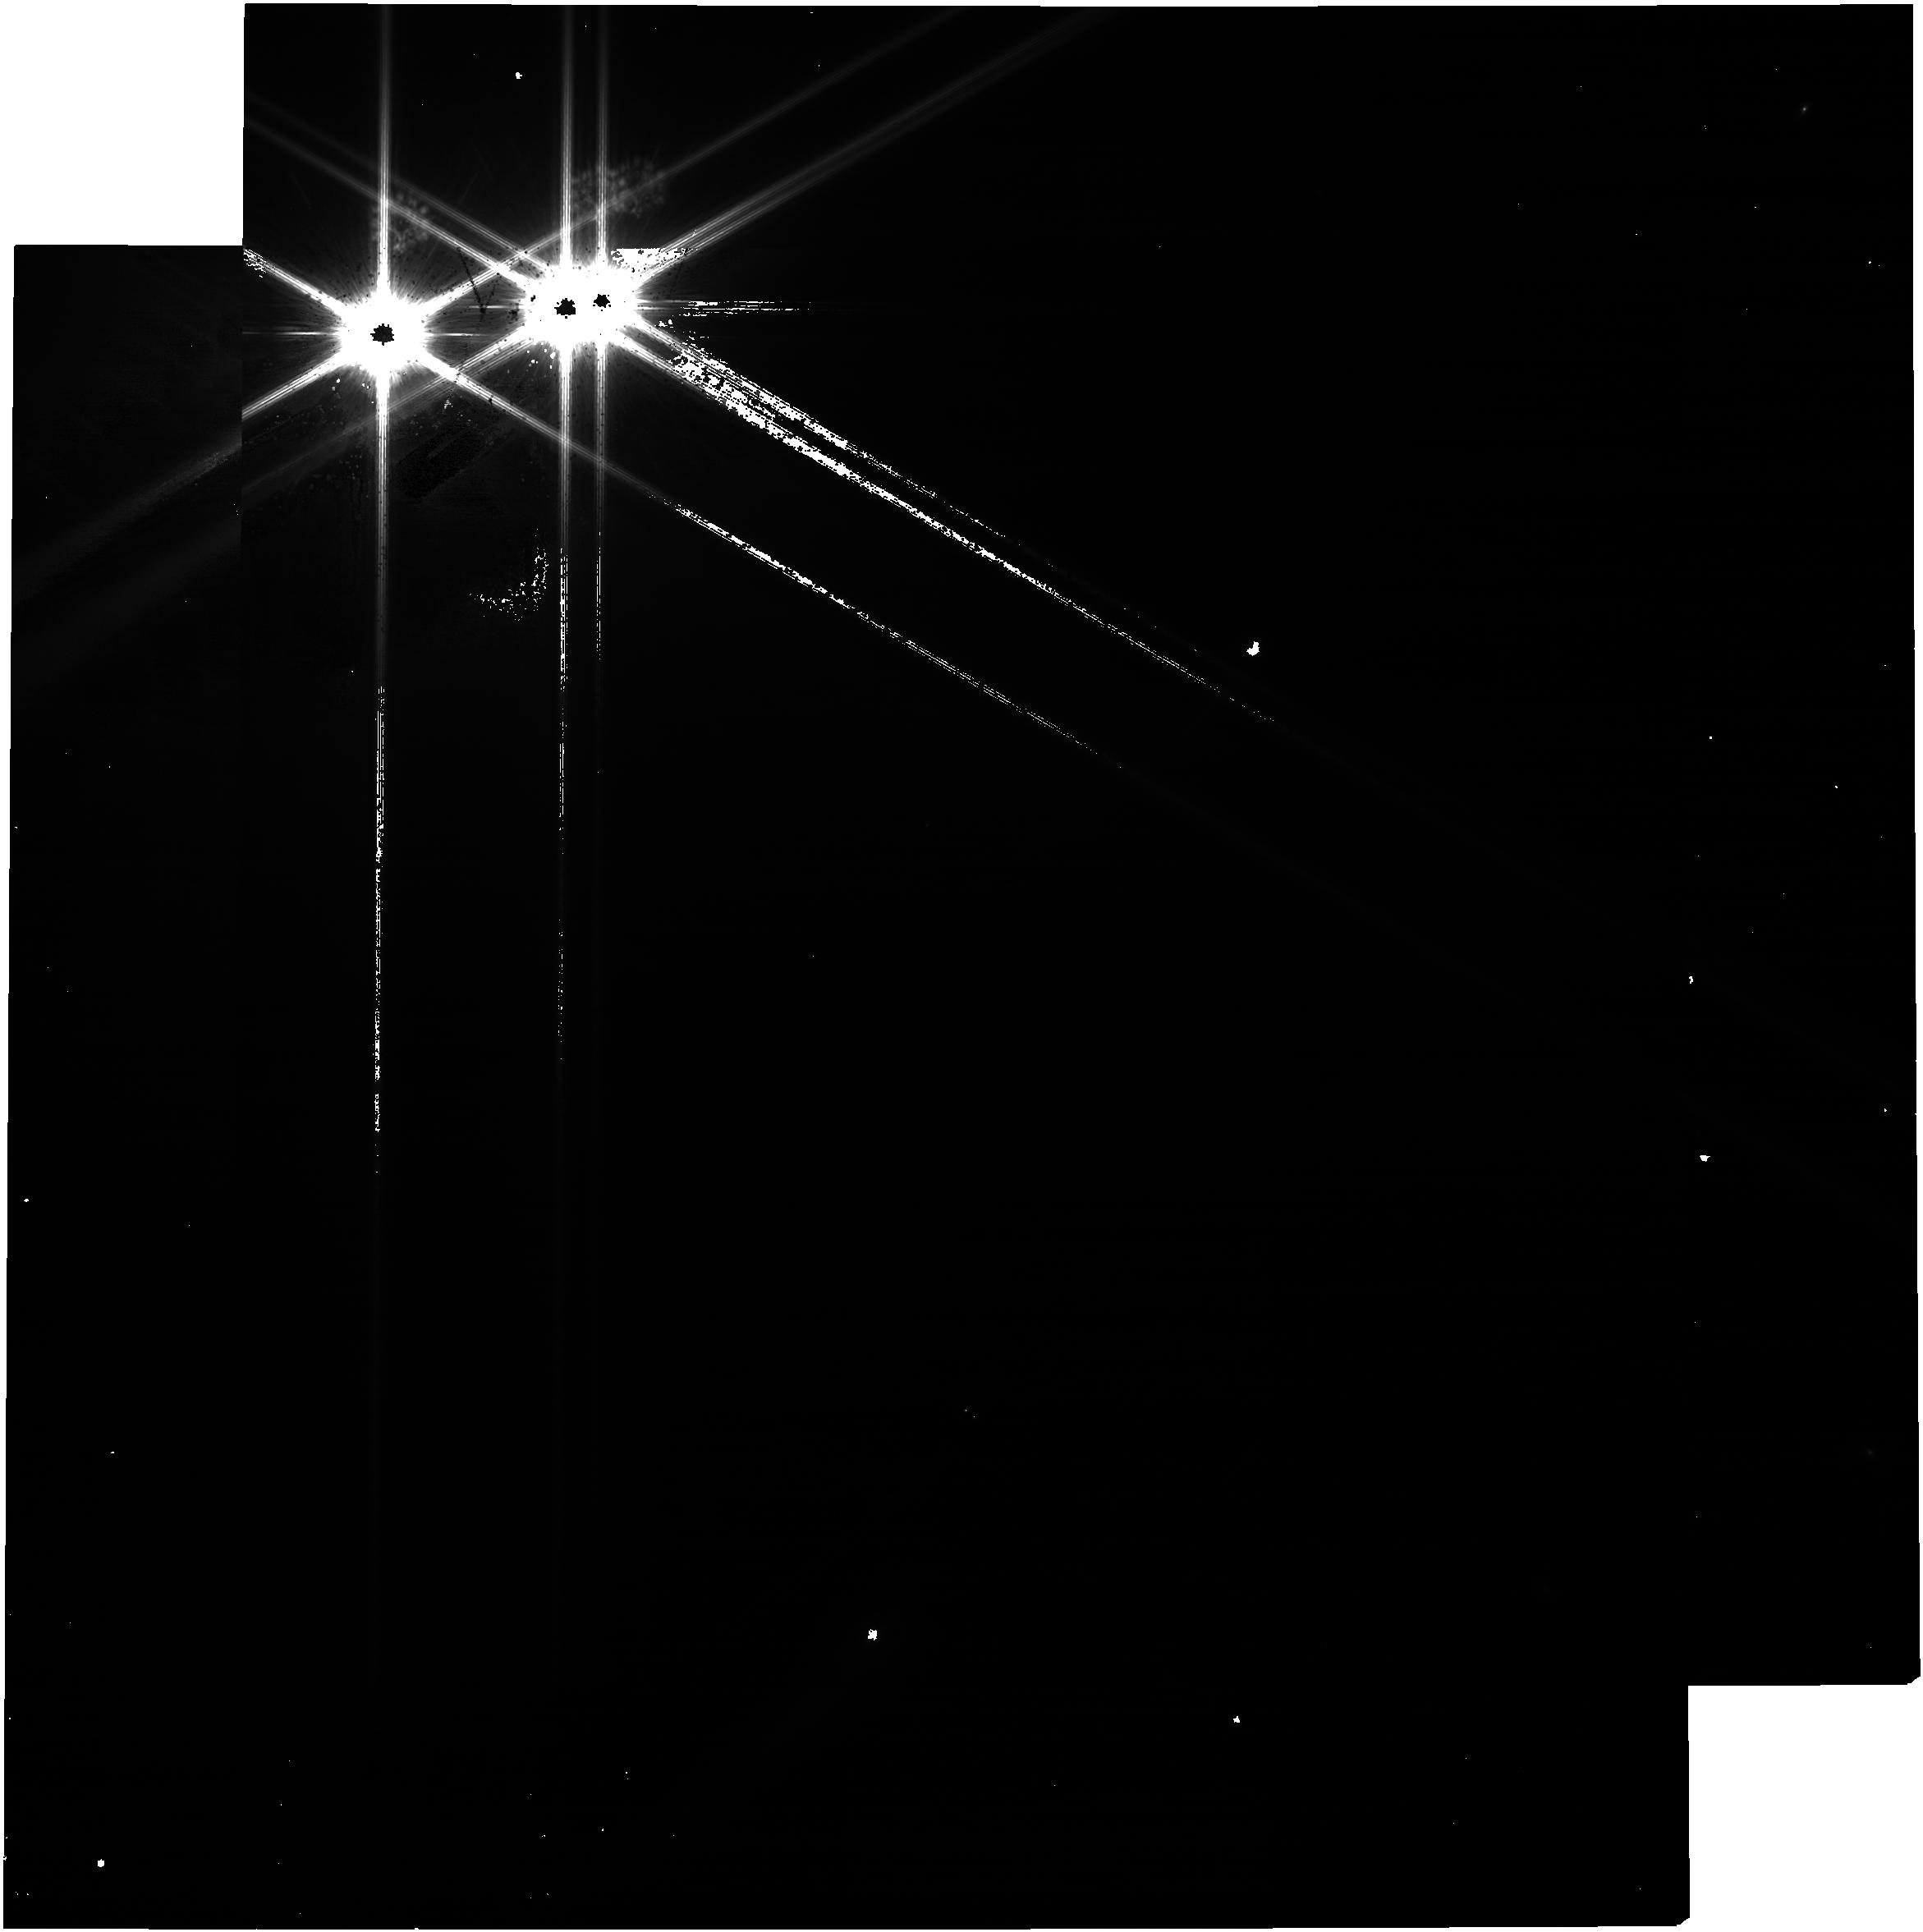
Target: WISEA-J030148.40-163532.7
Instrument: NIRCAM
Filter: F115W
Exposure: 4 min
Observation ID: jw02512-o020_t019_nircam_clear-f115w

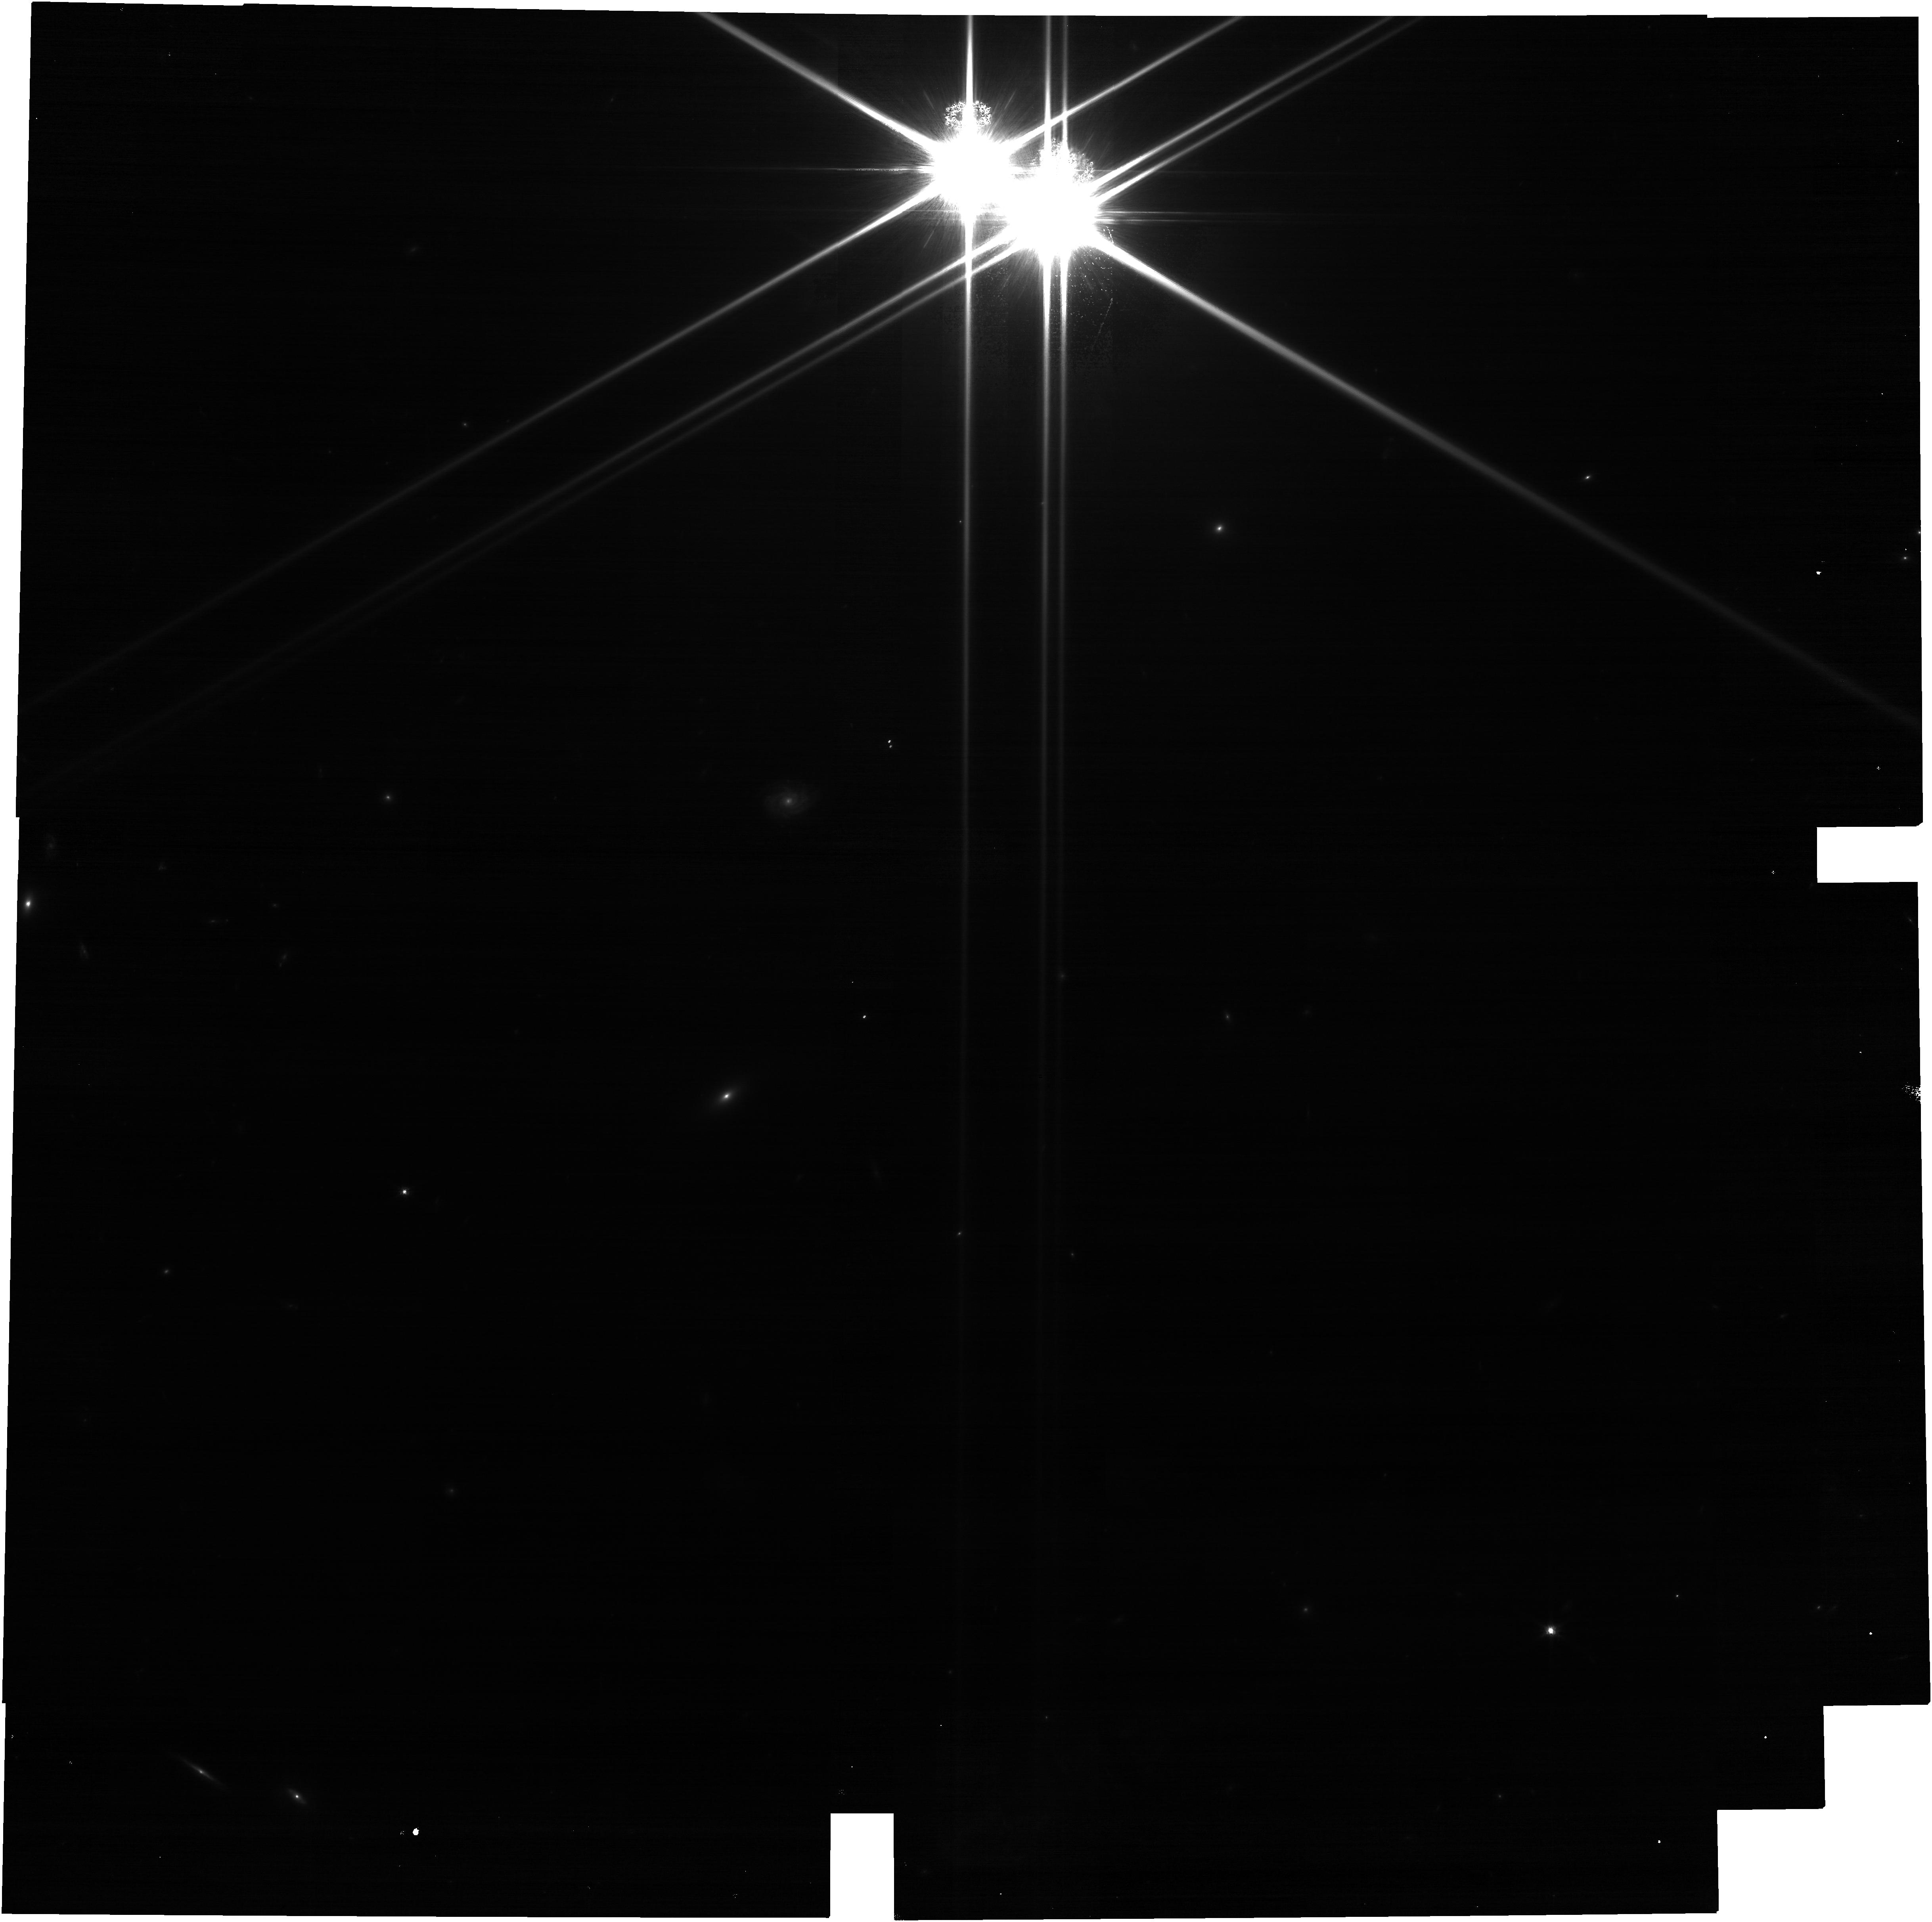
Target: 455-TA-REF
Instrument: NIRCAM
Filter: F115W
Exposure: 7 min
Observation ID: jw02512-o922_t018_nircam_clear-f115w

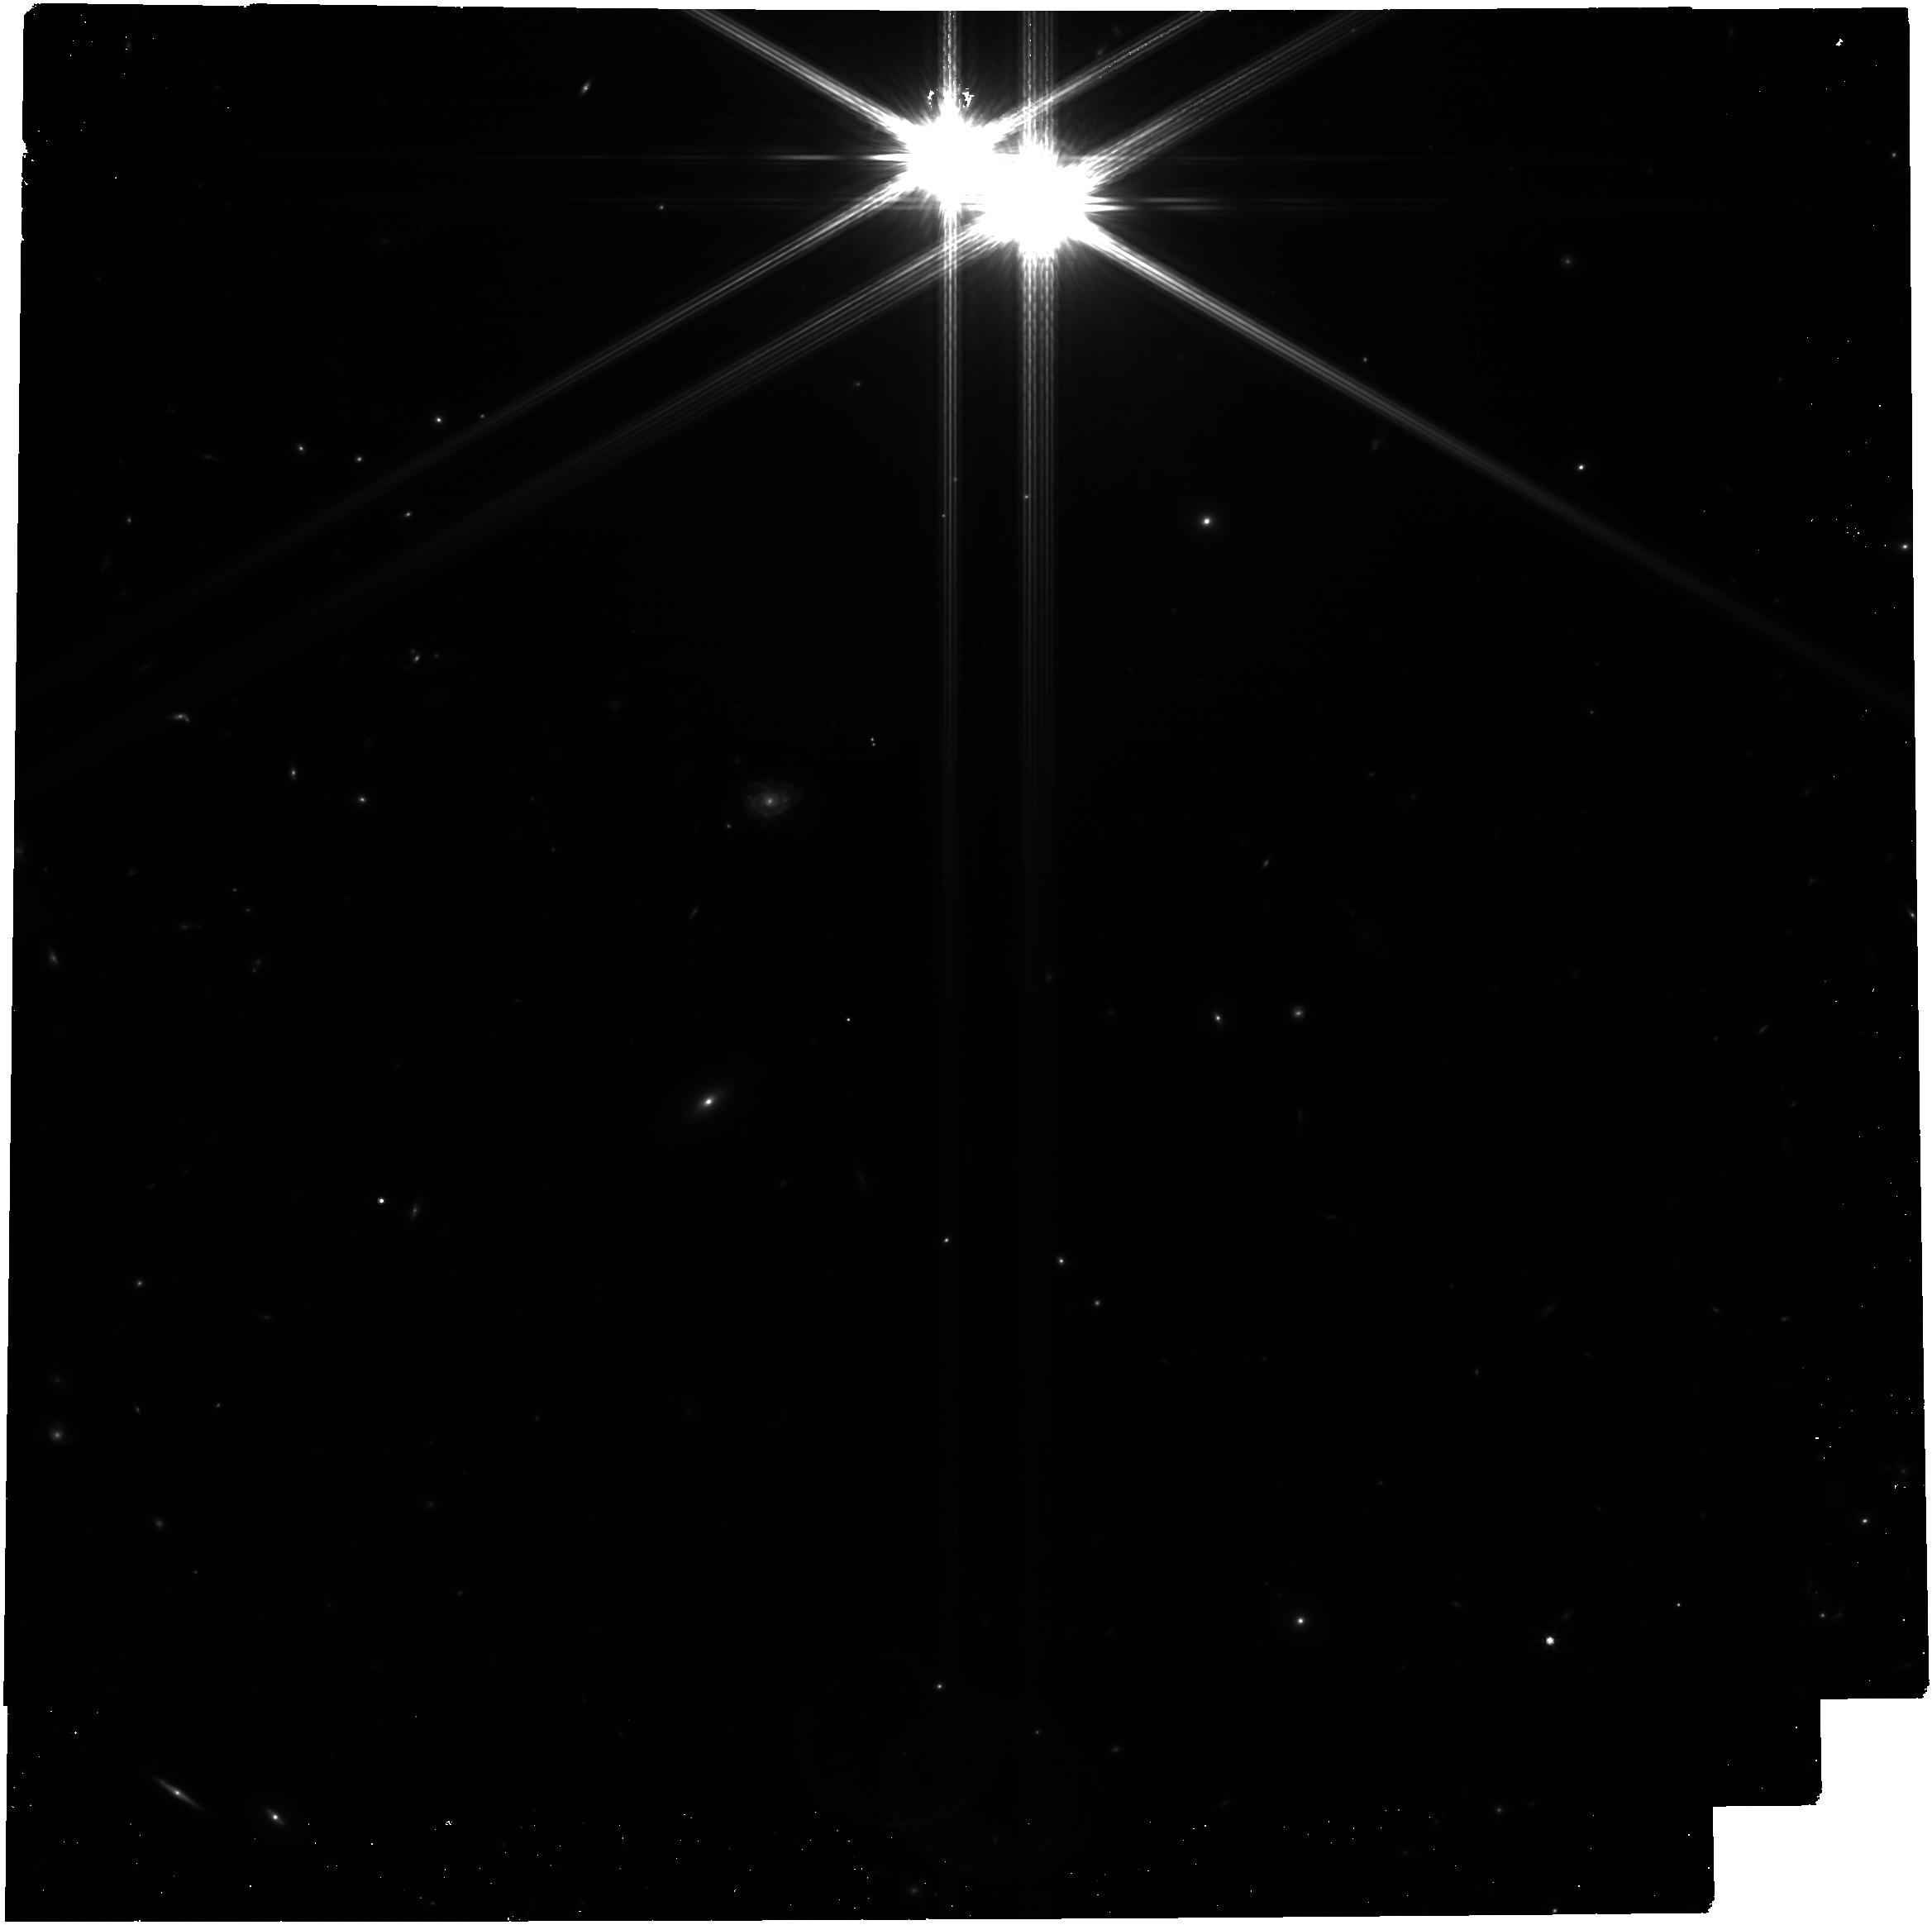
Target: 455-TA-REF
Instrument: NIRCAM
Filter: F444W
Exposure: 7 min
Observation ID: jw02512-o922_t018_nircam_clear-f444w

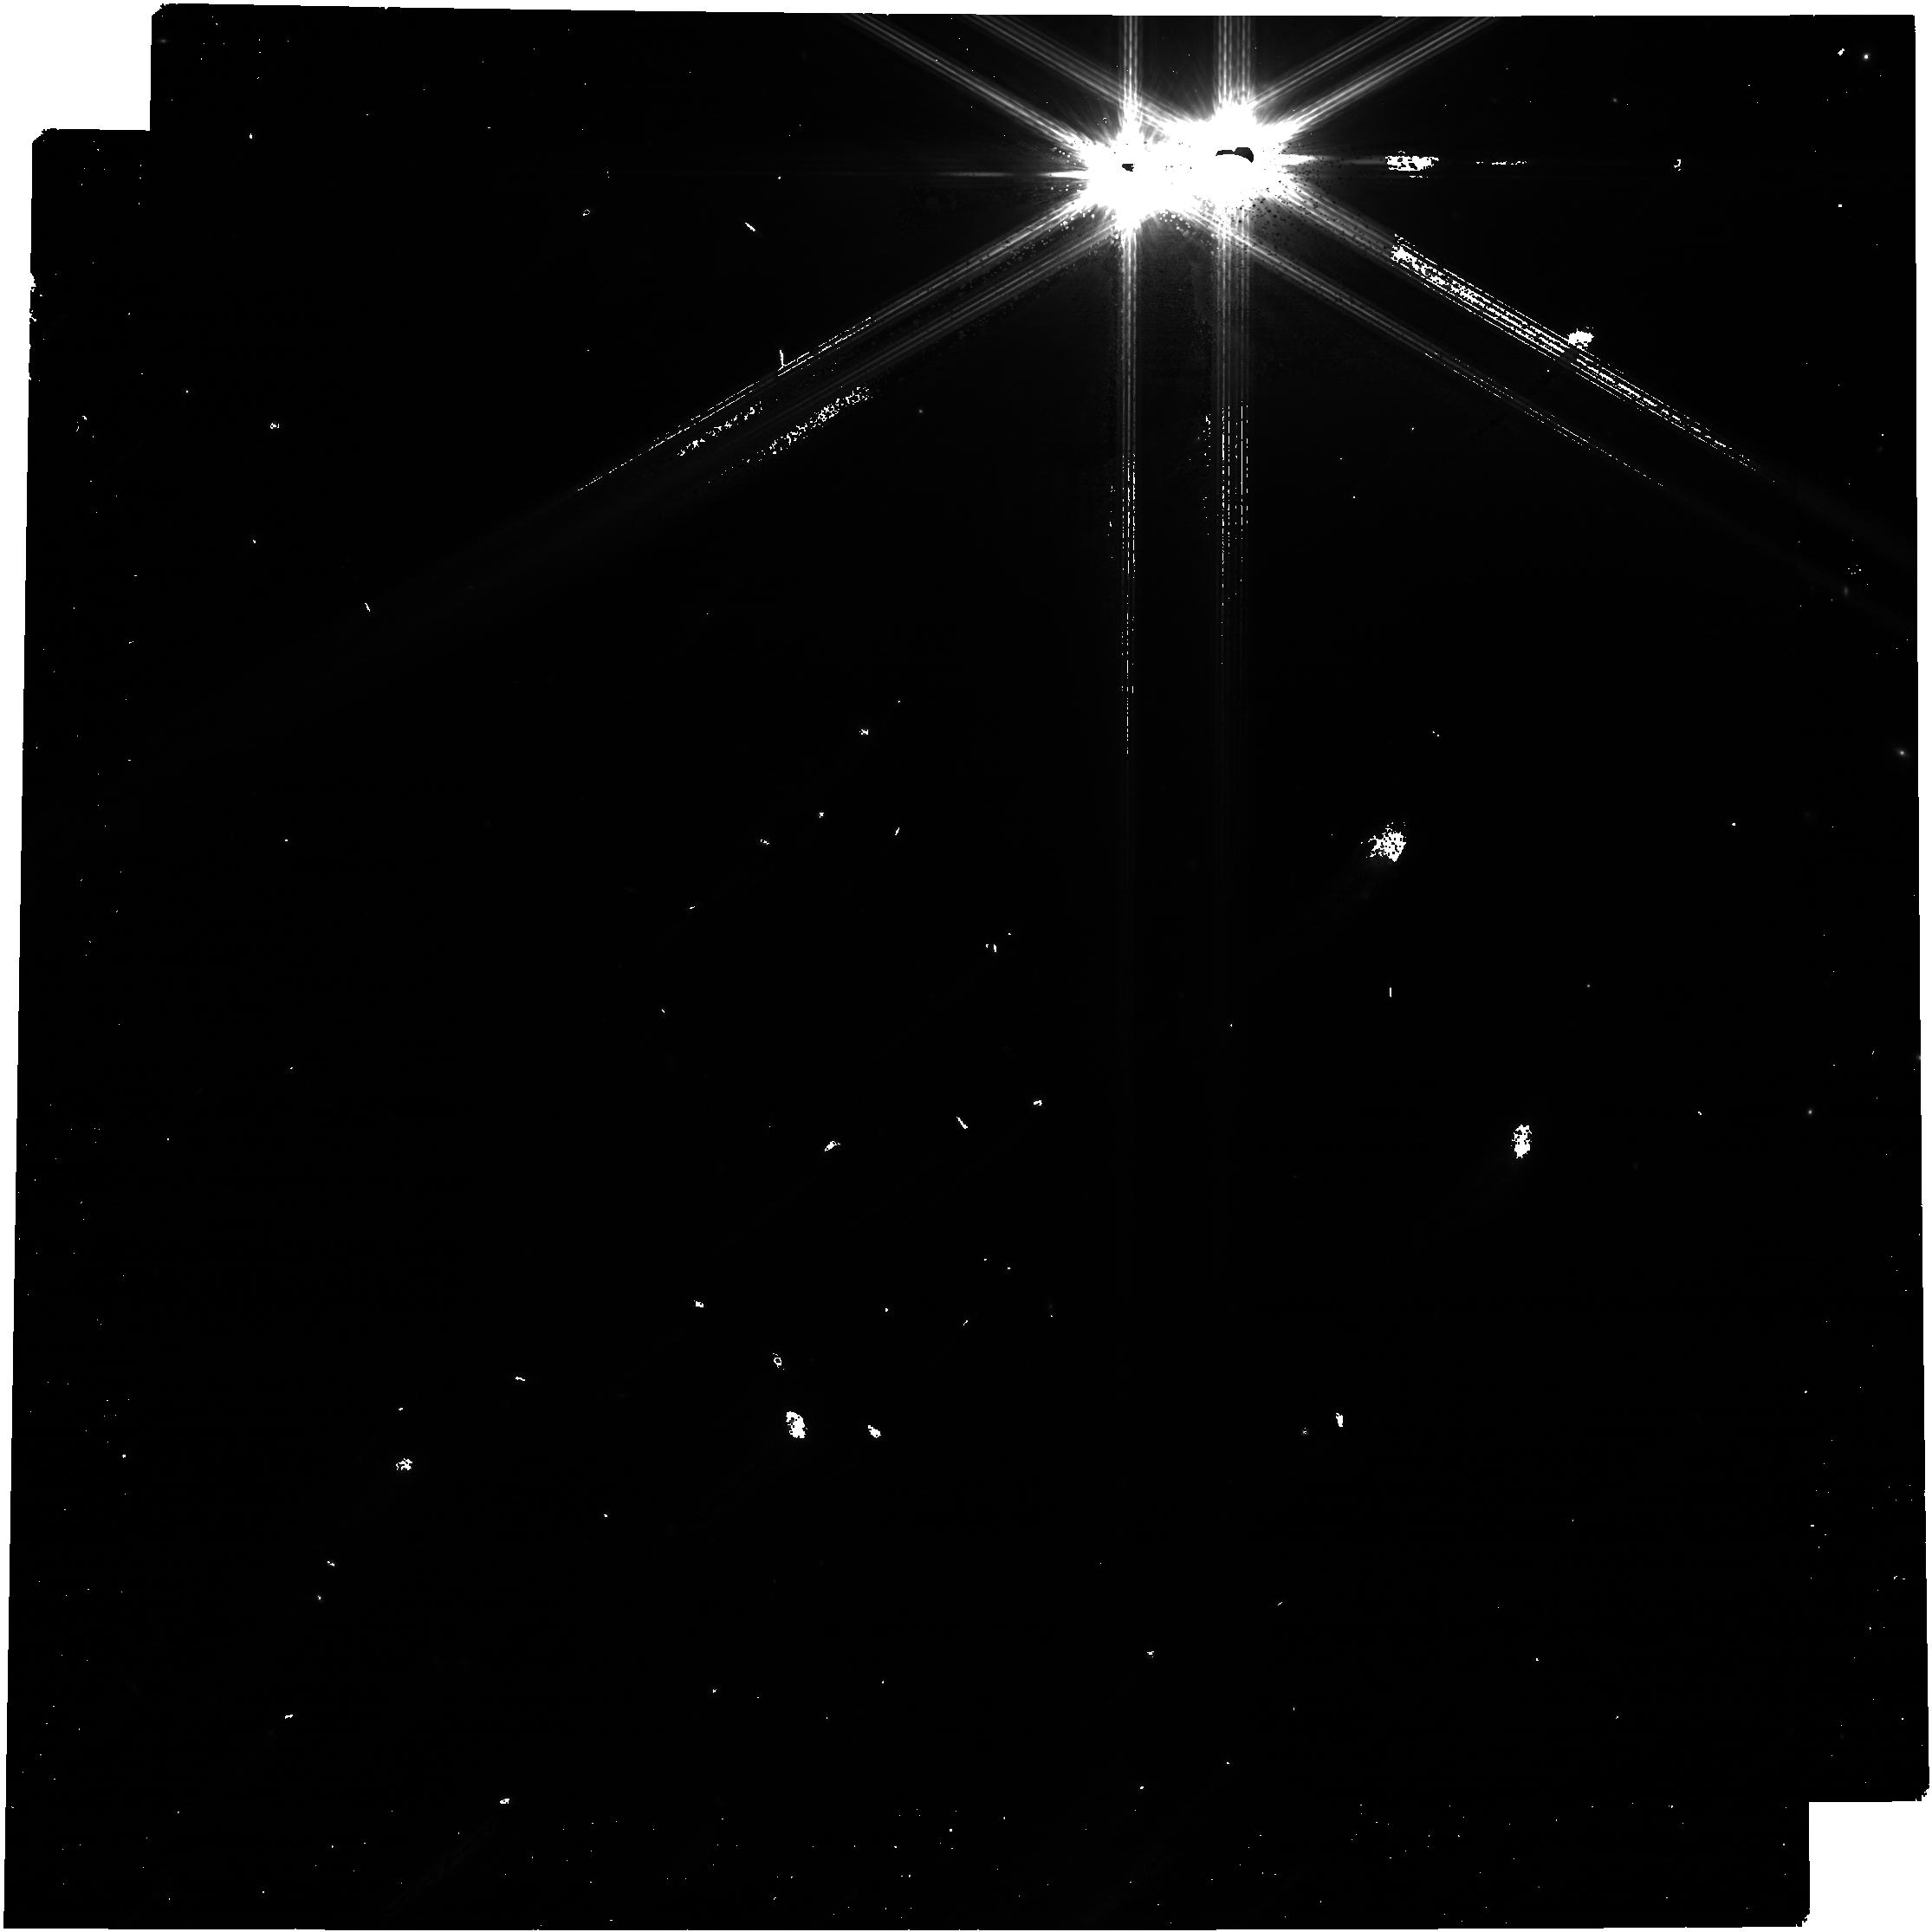
Target: WISEA-J030148.40-163532.7
Instrument: NIRCAM
Filter: F444W
Exposure: 4 min
Observation ID: jw02512-o020_t019_nircam_clear-f444w

Seeing the Forest and the Trees: Unveiling Small Planet Atmospheres with a Population-Level Framework (PI: Batalha, Natasha)

The last decades of exoplanet exploration have revealed that the diversity of planets within the Galaxy far exceeds that within our solar system. Specifically, Kepler revealed a new population of 1-3 Rearth short period planets that seem to bridge the gap between giants and terrestrials in our own bimodal planetary system. Their bulk properties imply diminishingly thin hydrogen envelopes, producing an intermediate physical state between planets with predominantly primordial atmospheres and those with secondary atmospheres. However, we lack observations to determine whether this is truly the case, how such atmospheres are produced, and how similar or different they are to solar system planets. Atmospheric composition provides the necessary additional dimension to unveil the nature of this new class of planet, which we maintain will be JWST’s greatest exoplanet legacy. We have carefully constructed the first exoplanet atmospheres survey designed to build a critical link between atmospheric characterization and planetary demographics. We will observe 11 transiting exoplanets, including four pairs of planets in the same system. By utilizing JWST’s unique capabilities, we will measure the relative abundances of major molecular species expected to provide key insights into the formation and evolution pathways of exoplanets. Through our holistic approach we will analyze planets individually, within their own system architectures, and ultimately as a population. This will culminate in a program that will provide the community with a necessary kickstart to future information-rich observations of small planets, and will ultimately sculpt JWST’s lasting legacy.